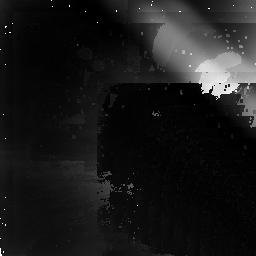
Target: MARS-RING. Instrument: NICMOS/NIC2. Filter: F207M. Exposure: 23 min. Observation ID: n4bi01010

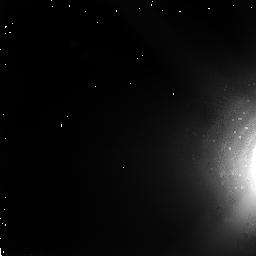
Target: MARS-RING. Instrument: NICMOS/NIC2. Filter: F110W. Exposure: 2 min. Observation ID: n4bi01020

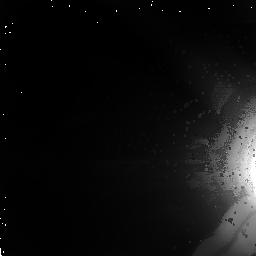
Target: MARS-RING. Instrument: NICMOS/NIC2. Filter: F160W. Exposure: 3 min. Observation ID: n4bi01030

SEARCH FOR A DUST RING AROUND MARS (PI: Smith, Bradford A.)

Speculation has long held that a ring of dust particles, sputtered off the dusty surfaces of Phobos and Deimos, must lie in the equatorial plane of Mars. The Earth will pass through the Mars equatorial plane on 2 November 1997. However, because the 50D sun-angle constraint is reached on 14 October, the Earth will be 7D out of the equatorial plane of Mars at the time of the observation. No other opportunities exist within the expected lifetime of NICMOS, so we will attempt the observation in October 1997, with the hope that it can be carried out as late as possible. Three spectral regions are selected to characterize the spectrophotometric properties of the dust and compare them with those of Phobos and Deimos. One lies in the CO_2 absorption band, which will help suppress scattered light from Mars.